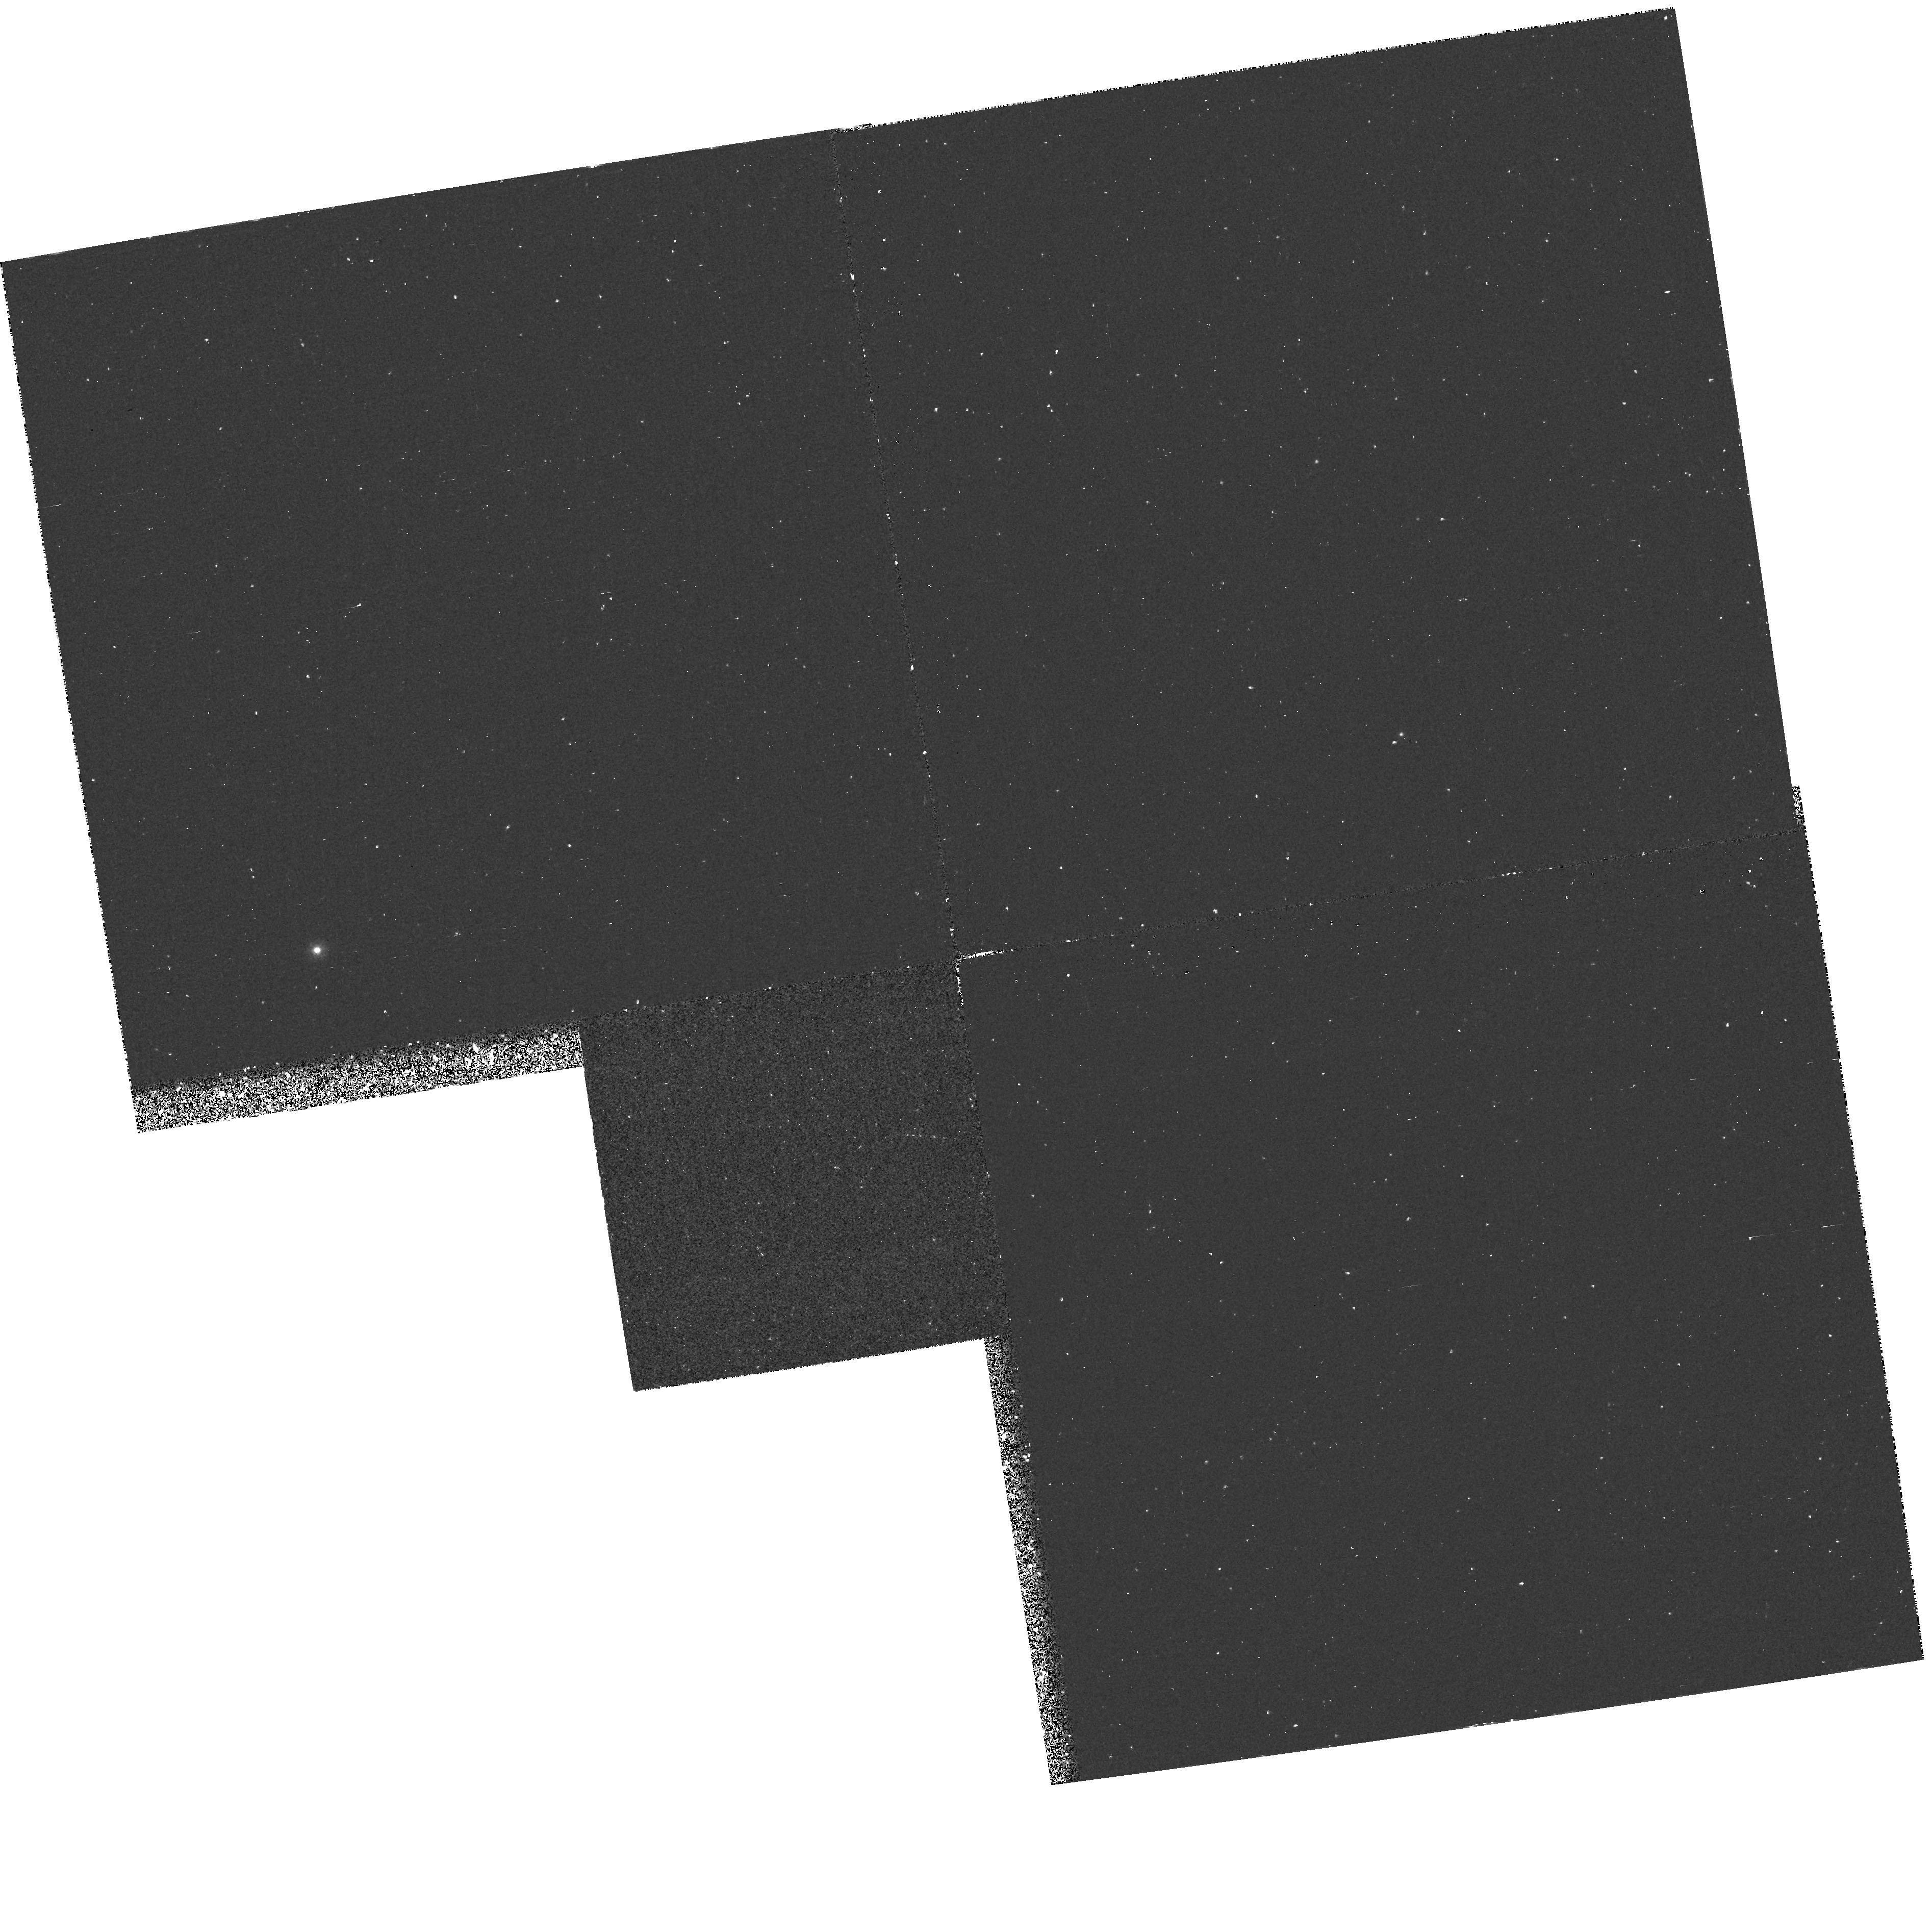
Target: SN1993J-FIELD. Instrument: WFPC2/PC. Filter: F218W. Exposure: 33 min. Observation ID: hst_5602_01_wfpc2_pc_f218w_u2ai01

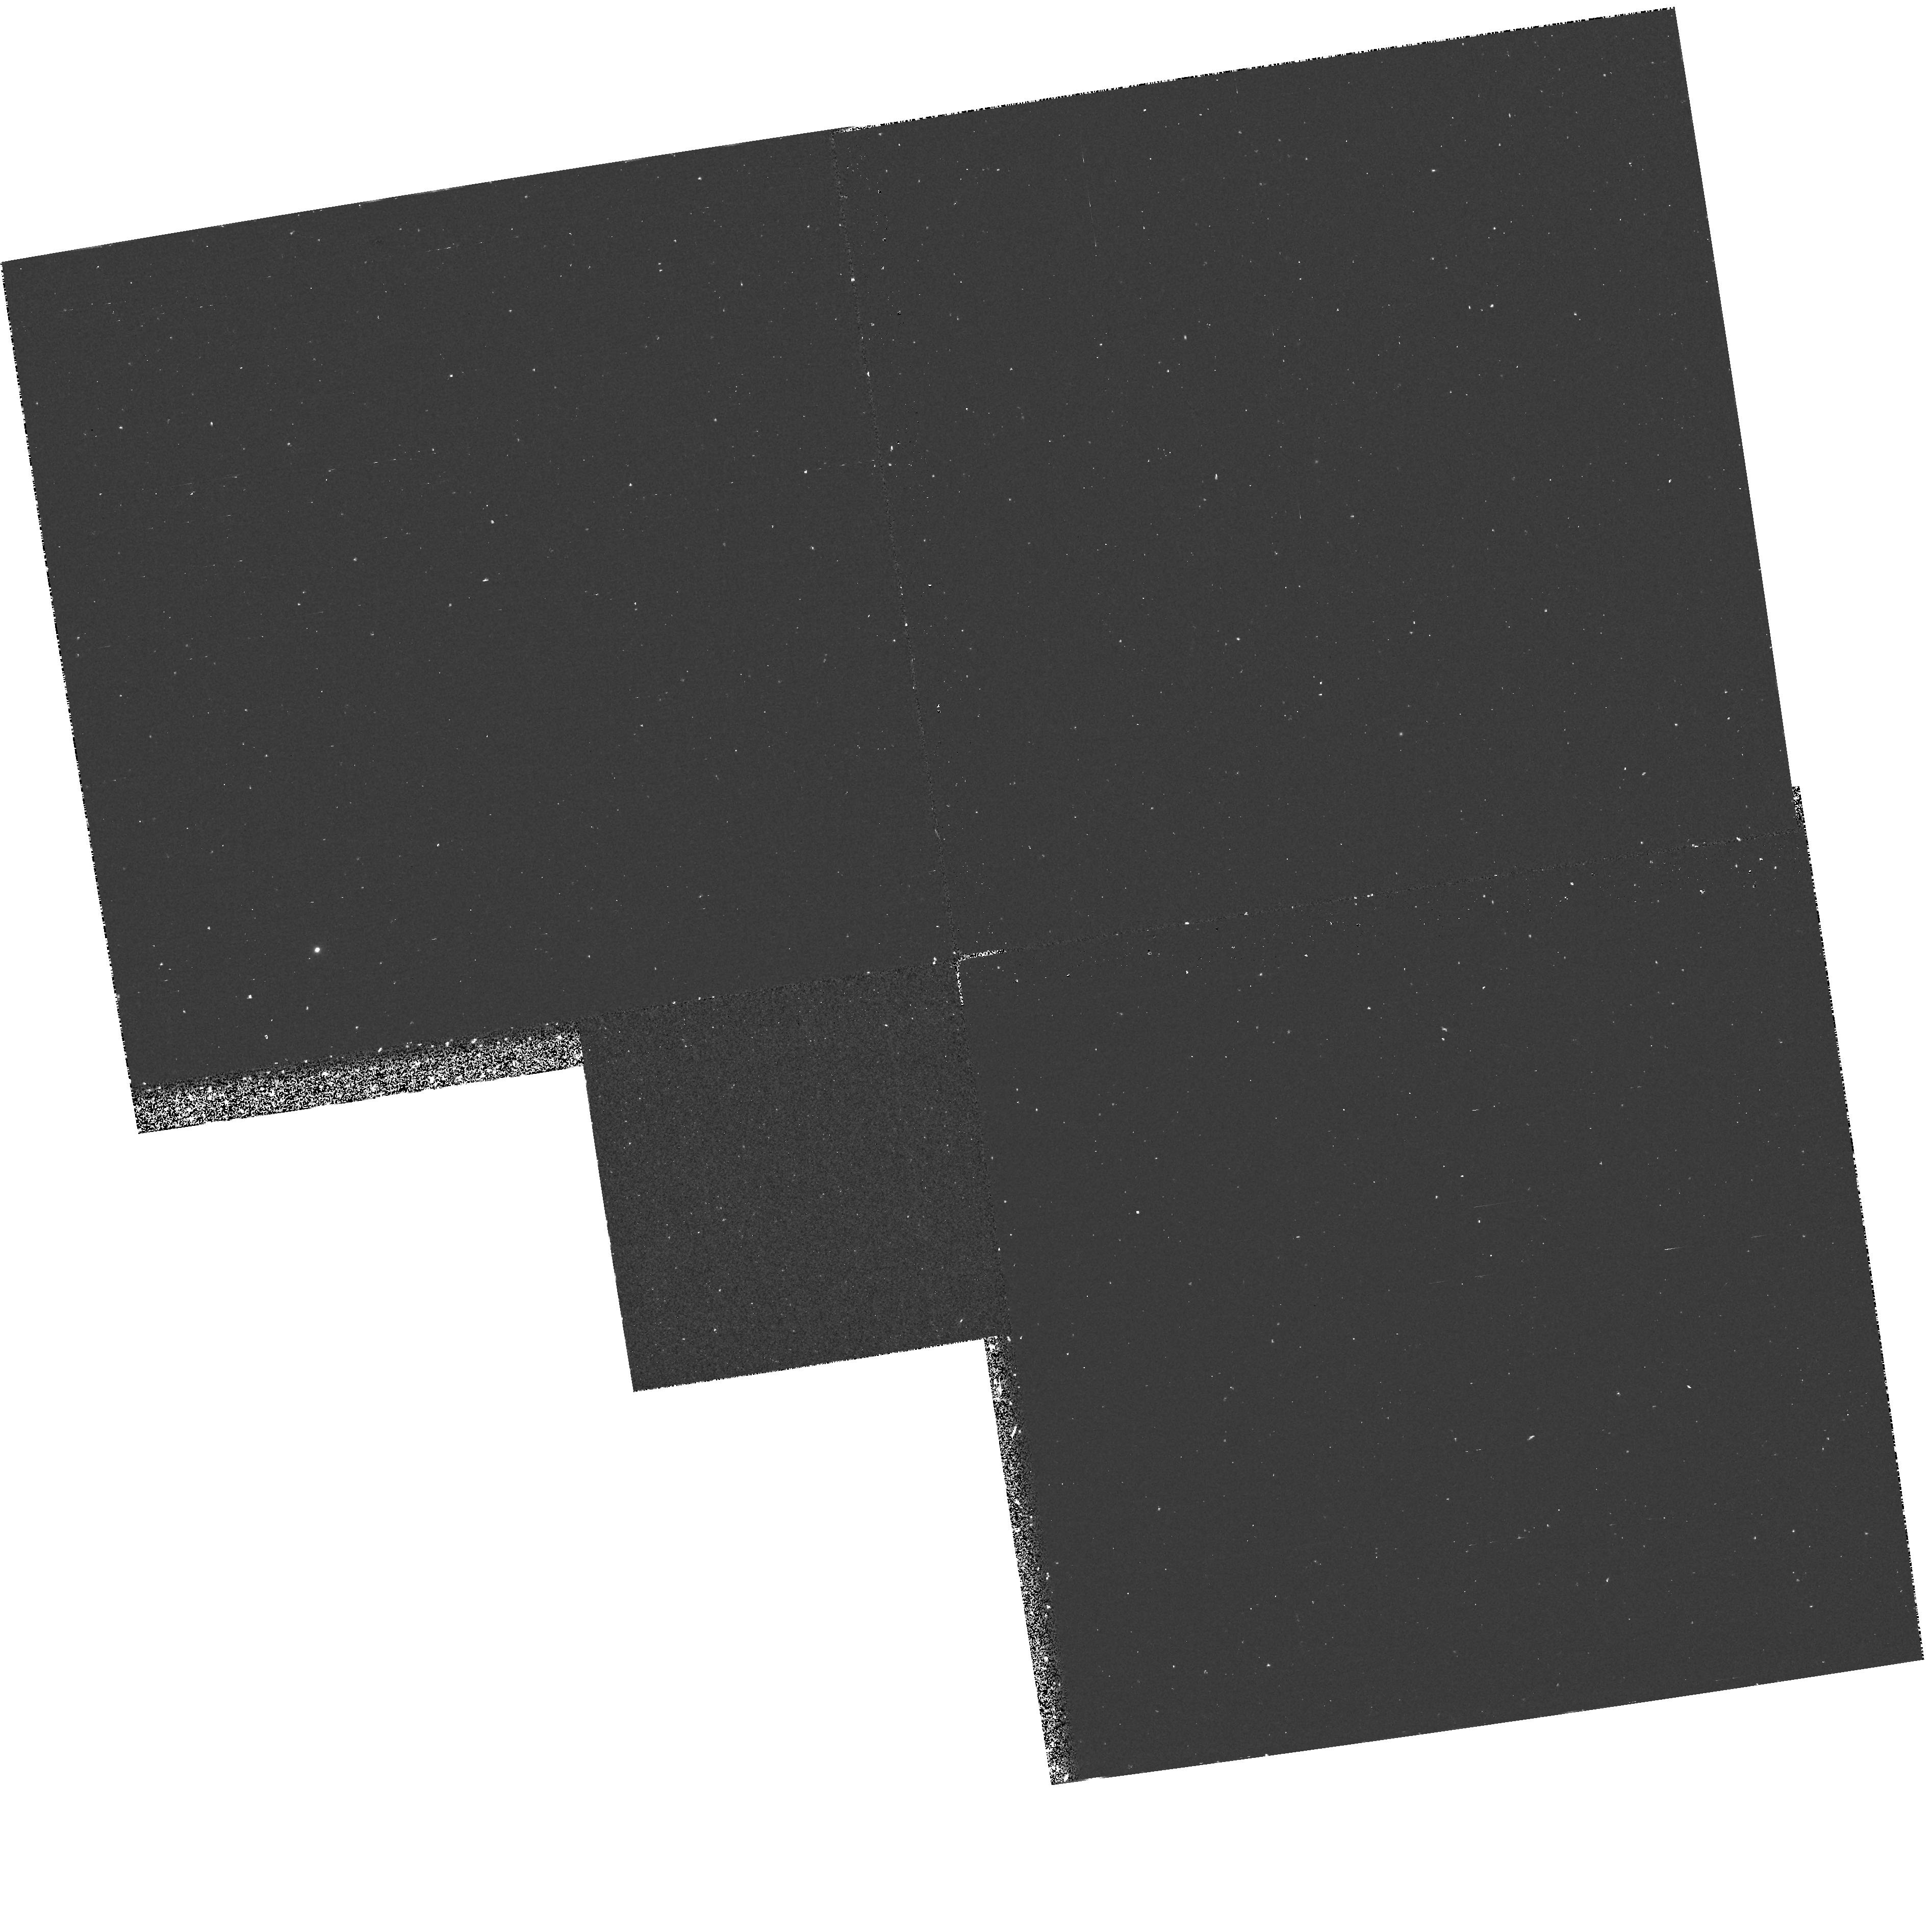
Target: SN1993J-FIELD. Instrument: WFPC2/PC. Filter: F170W. Exposure: 33 min. Observation ID: hst_5602_01_wfpc2_pc_f170w_u2ai01

STUDY OF ULTRAVIOLET ECHOES AROUND SN 1993J (PI: Panagia, Nino)

We propose to observe the field centered on SN 1993J in M81 with the WFC-2 in several UV bands to reveal UV echoes, produced by scattering on grains in interstellar clouds which belong to the disk of M81 and lie along the line of sight to SN 1993J. The UV light scattered in such echoes provides a measurement of the UV radiation that the supernova emitted at the very early phases after explosion, immediately after shock breakout. This, in turn, will constrain the various models for the supernova explosion. In addition, we will be able to determine the properties of the populations of early type stars in the vicinities of SN 1993J and, therefore, to derive an independent estimate of its original mass that radio observations suggest to be close to 10-15 solar masses.